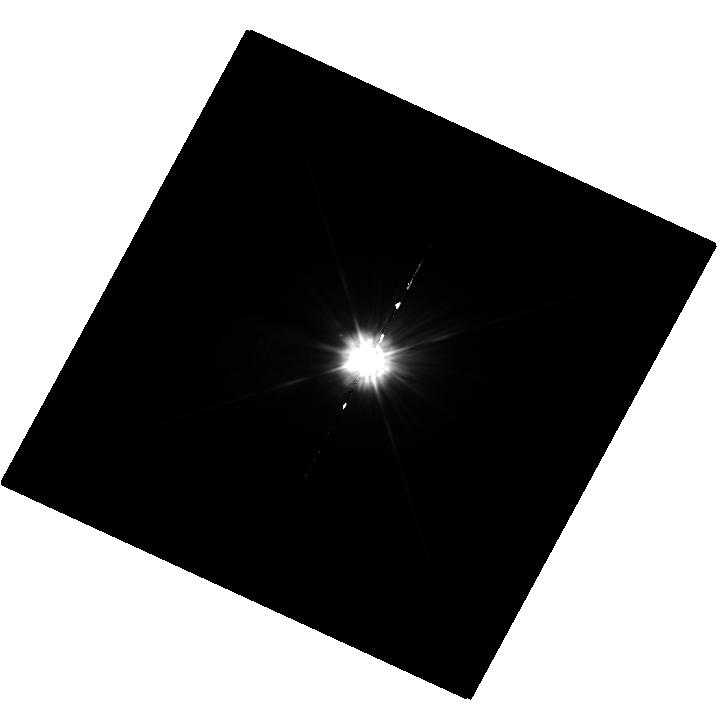
Target: MU-CAS
Instrument: WFC3/UVIS
Filter: F225W
Exposure: 36 min
Observation ID: hst_12673_02_wfc3_uvis_f225w_ibti02

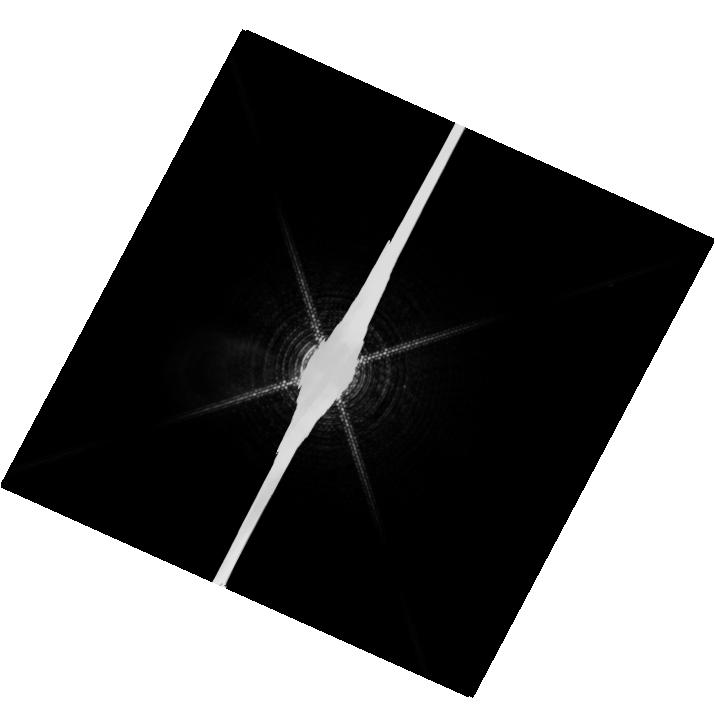
Target: PROCYON
Instrument: WFC3/UVIS
Filter: F953N
Exposure: 20 min
Observation ID: hst_12673_01_wfc3_uvis_f953n_ibti01

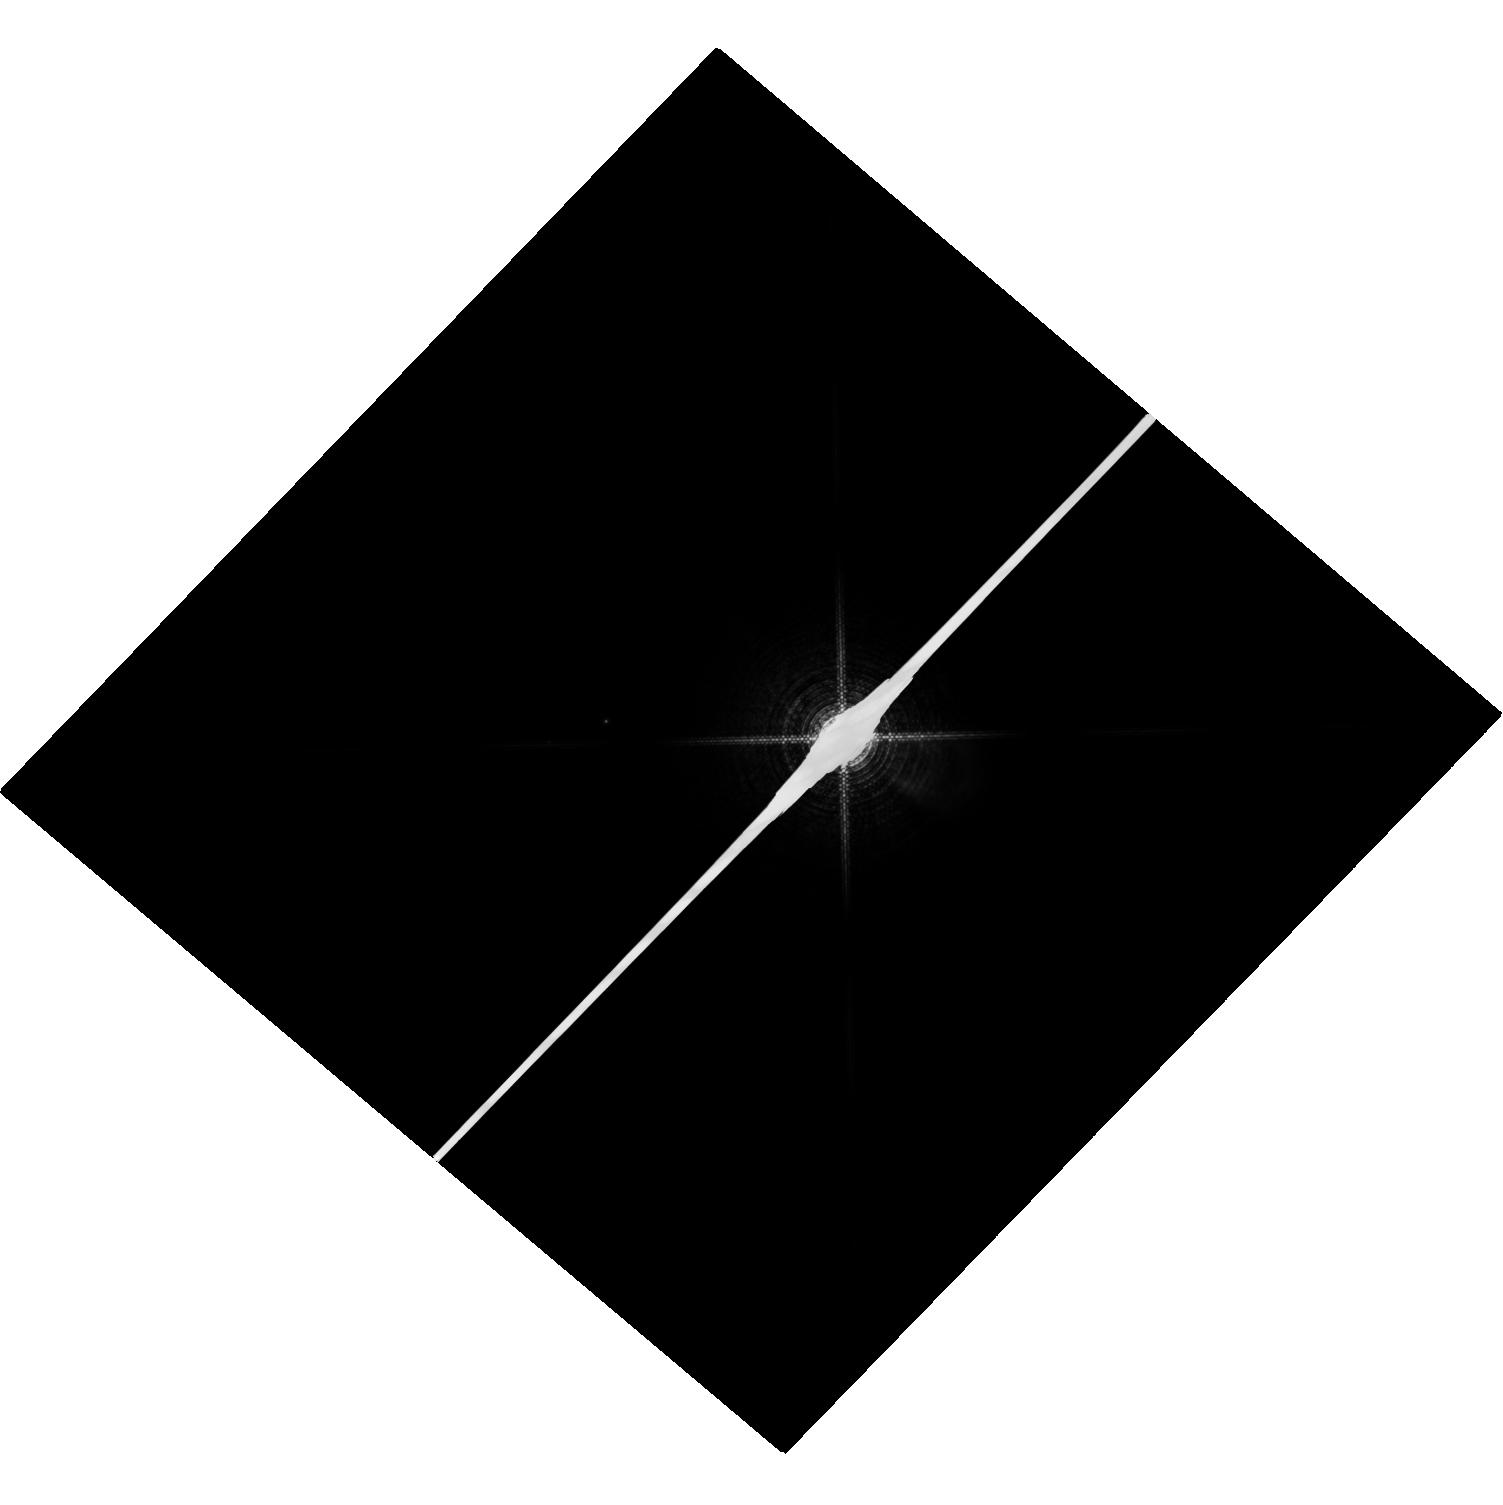
Target: SIRIUS
Instrument: WFC3/UVIS
Filter: F953N
Exposure: 4 min
Observation ID: hst_12673_03_wfc3_uvis_f953n_ibti03

HST Observations of Astrophysically Important Visual Binaries (PI: Bond, Howard E.)

We propose to continue three long-term programs. All three consist of astrometry of close visual binaries, with the primary goal of determining dynamical masses for 3 important main-sequence stars and 6 white dwarfs (WDs). A secondary aim is to set limits on third bodies in the systems down to planetary mass. Since all 3 programs needed to be proposed for Cycle 18 continuation, we are simplifying the review process by combining them into a single proposal. Three of our 5 targets are naked-eye stars with much fainter companions that are very difficult to image from the ground. Our other 2 targets are double WDs, whose small separations and faintness likewise make them difficult to measure using ground-based techniques. The bright stars, to be imaged with WFC3, are: (1) Procyon (P = 40.9 yr), for which our first HST images yielded an accurate angular separation of the bright F star and its much fainter WD companion. Combined with ground-based astrometry of the bright star, our observation significantly revised downward the derived masses, and brought Procyon A into much better agreement with theoretical evolutionary masses. With the continued monitoring proposed here, we will obtain masses to an accuracy of better than 1%, providing a testbed for theories of both Sun-like stars and WDs. (2) Sirius (P = 50.1 yr), an A-type star also having a faint WD companion, Sirius B, the nearest and brightest of all WDs. (3) Mu Cas (P = 21.0 yr), a nearby metal-deficient G dwarf for which accurate masses will lead to the stars' helium contents, with cosmological implications. The faint double WDs, to be observed with FGS, are: (1) G 107-70 (P = 18.8 yr), and (2) WD 1818+126 (P = 12.7 yr). Our astrometry of these systems will add 4 accurate masses to the handful of WD masses that are directly known from dynamical measurements. The FGS measurements will also provide precise parallaxes for the systems, a necessary ingredient in the mass determinations.